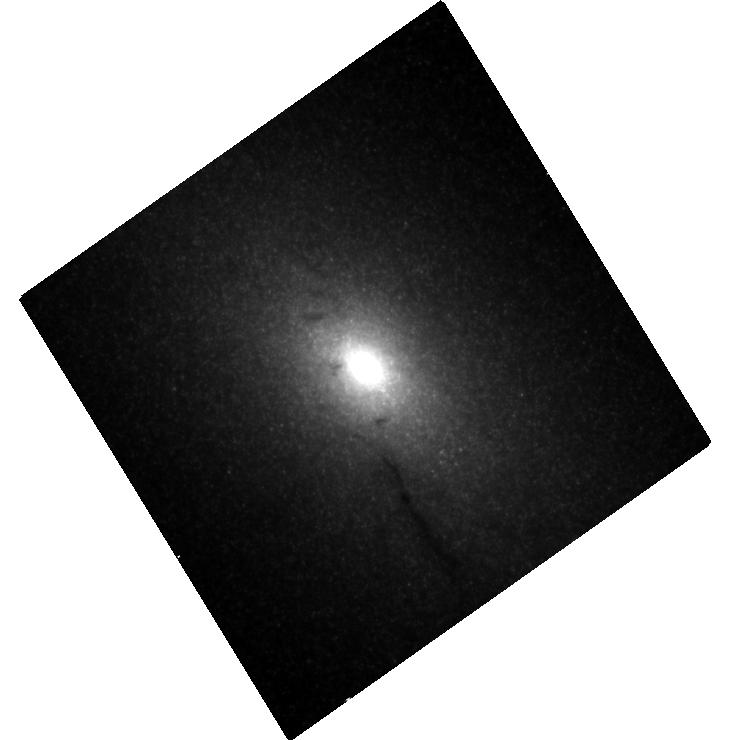
Target: NGC5102
Instrument: WFC3/UVIS
Filter: F814W
Exposure: 8 min
Observation ID: hst_14742_01_wfc3_uvis_f814w_id7k01

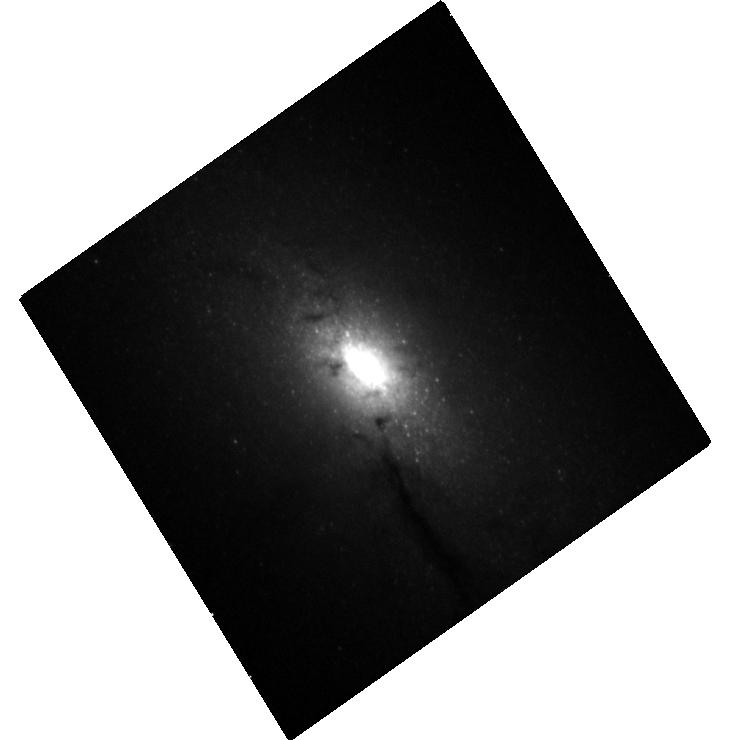
Target: NGC5102
Instrument: WFC3/UVIS
Filter: F336W
Exposure: 21 min
Observation ID: hst_14742_01_wfc3_uvis_f336w_id7k01

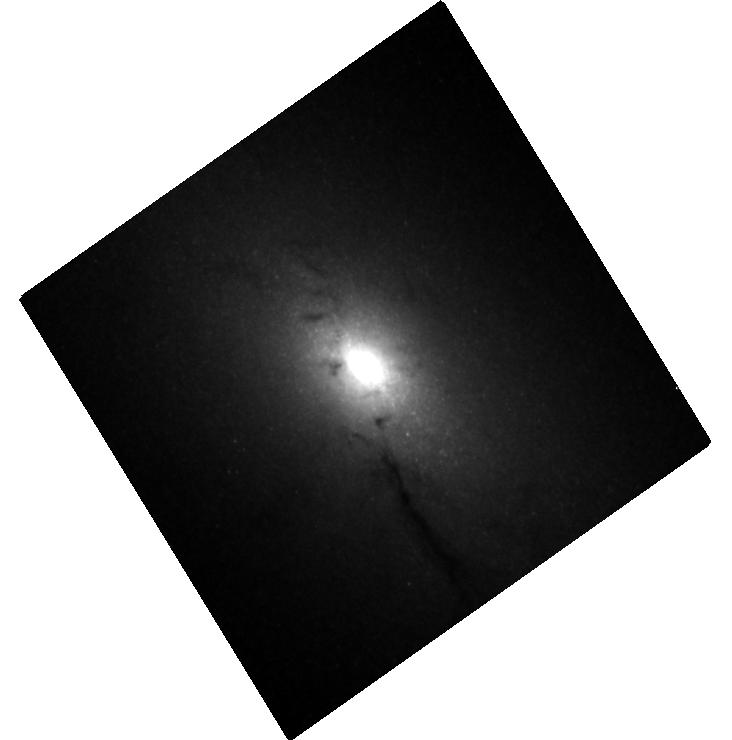
Target: NGC5102
Instrument: WFC3/UVIS
Filter: F547M
Exposure: 9 min
Observation ID: hst_14742_01_wfc3_uvis_f547m_id7k01

Improving Central Black Hole Mass Measurements in Low Mass Early Type Galaxies (PI: Nguyen, Dieu Duc)

Measurements of black hole masses in massive early type galaxies have revealed that they tightly correlate with the properties of their host galaxies. At lower galaxy masses, almost no black hole mass measurements exist in early type galaxies, while existing measurements in later type galaxies show significant scatter. By finding and measuring the mass of black holes in low mass early type galaxies we can (1) constrain the fraction of low mass galaxies with black holes, an important measurement for understanding the formation of the first seed black holes, and (2) anchor the black hole mass scaling relations and quantify the scatter in these relations. We propose to make a robust dynamical estimation of the central black hole masses in three nearby, low mass early type galaxies. We request HST/STIS spectroscopy to constrain the variation in the stellar populations and mass-to-light ratio at high spatial resolution. We will combine this information with new and archival HST imaging to create accurate stellar mass maps of each galaxy. These will be combined with existing stellar kinematic maps from adaptive optics Gemini/NIFS and VLT/SINFONI data. The resulting analysis will enable us to dynamically measure black hole masses below the mass of any known central black holes.